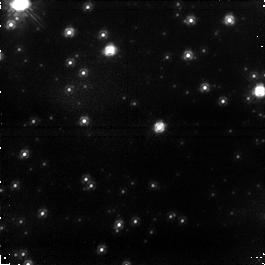
Target: field at RA 272.758°, Dec -31.771°. Instrument: NICMOS/NIC1. Filter: F110W. Exposure: 43 min. Observation ID: na1q01020

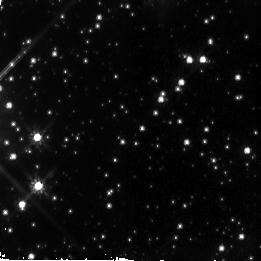
Target: NGC6558-FIELD-5. Instrument: NICMOS/NIC2. Filter: F110W. Exposure: 43 min. Observation ID: na1q05010

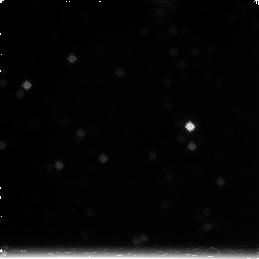
Target: field at RA 272.745°, Dec -31.779°. Instrument: NICMOS/NIC3. Filter: F222M. Exposure: 1.4 h. Observation ID: na1q02030

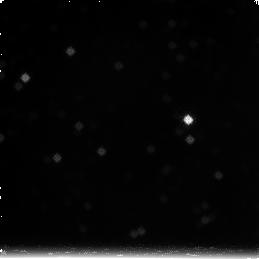
Target: field at RA 272.744°, Dec -31.780°. Instrument: NICMOS/NIC3. Filter: F222M. Exposure: 1.4 h. Observation ID: na1q04030

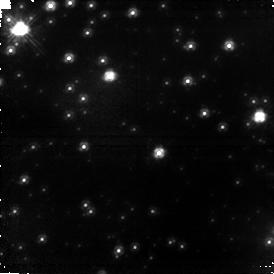
Target: field at RA 272.758°, Dec -31.771°. Instrument: NICMOS/NIC1. Filter: F110W. Exposure: 1.4 h. Observation ID: na1q02020

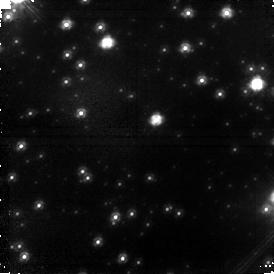
Target: field at RA 272.757°, Dec -31.771°. Instrument: NICMOS/NIC1. Filter: F110W. Exposure: 1.4 h. Observation ID: na1q04020

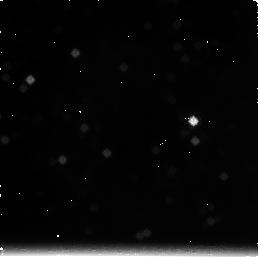
Target: field at RA 272.745°, Dec -31.780°. Instrument: NICMOS/NIC3. Filter: F222M. Exposure: 43 min. Observation ID: na1q05030

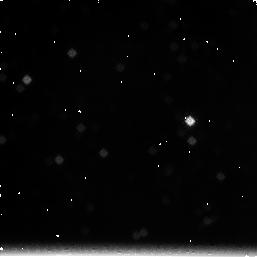
Target: field at RA 272.745°, Dec -31.780°. Instrument: NICMOS/NIC3. Filter: F222M. Exposure: 43 min. Observation ID: na1q01030

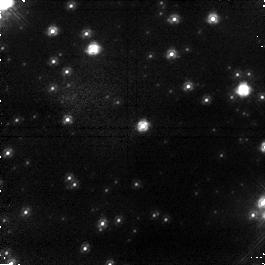
Target: field at RA 272.757°, Dec -31.771°. Instrument: NICMOS/NIC1. Filter: F110W. Exposure: 43 min. Observation ID: na1q03020

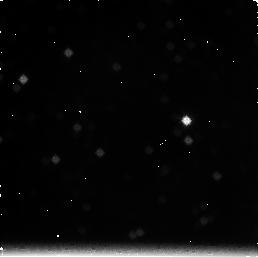
Target: field at RA 272.745°, Dec -31.779°. Instrument: NICMOS/NIC3. Filter: F222M. Exposure: 43 min. Observation ID: na1q03030

The True Galactic Bulge Luminosity Function (PI: Rich, R. Michael)

We propose to obtain second epoch imaging of the deep Galactic bulge field observed using NICMOS by Zoccali et al. (2000). The bulge luminosity and mass function suffered from 30-50% contamination by foreground disk stars, which was impossible to correct for in the original study. Revisiting the field after 9 years, we propose to segregate the foregound disk stars because they have large transverse velocities, thus revealing the luminosity function of Galactic bulge low mass stars to near the hydrogen burning limit. The slope of the mass function has implications for galaxy formation and for understanding the nature of microlensing in the Galactic bulge.